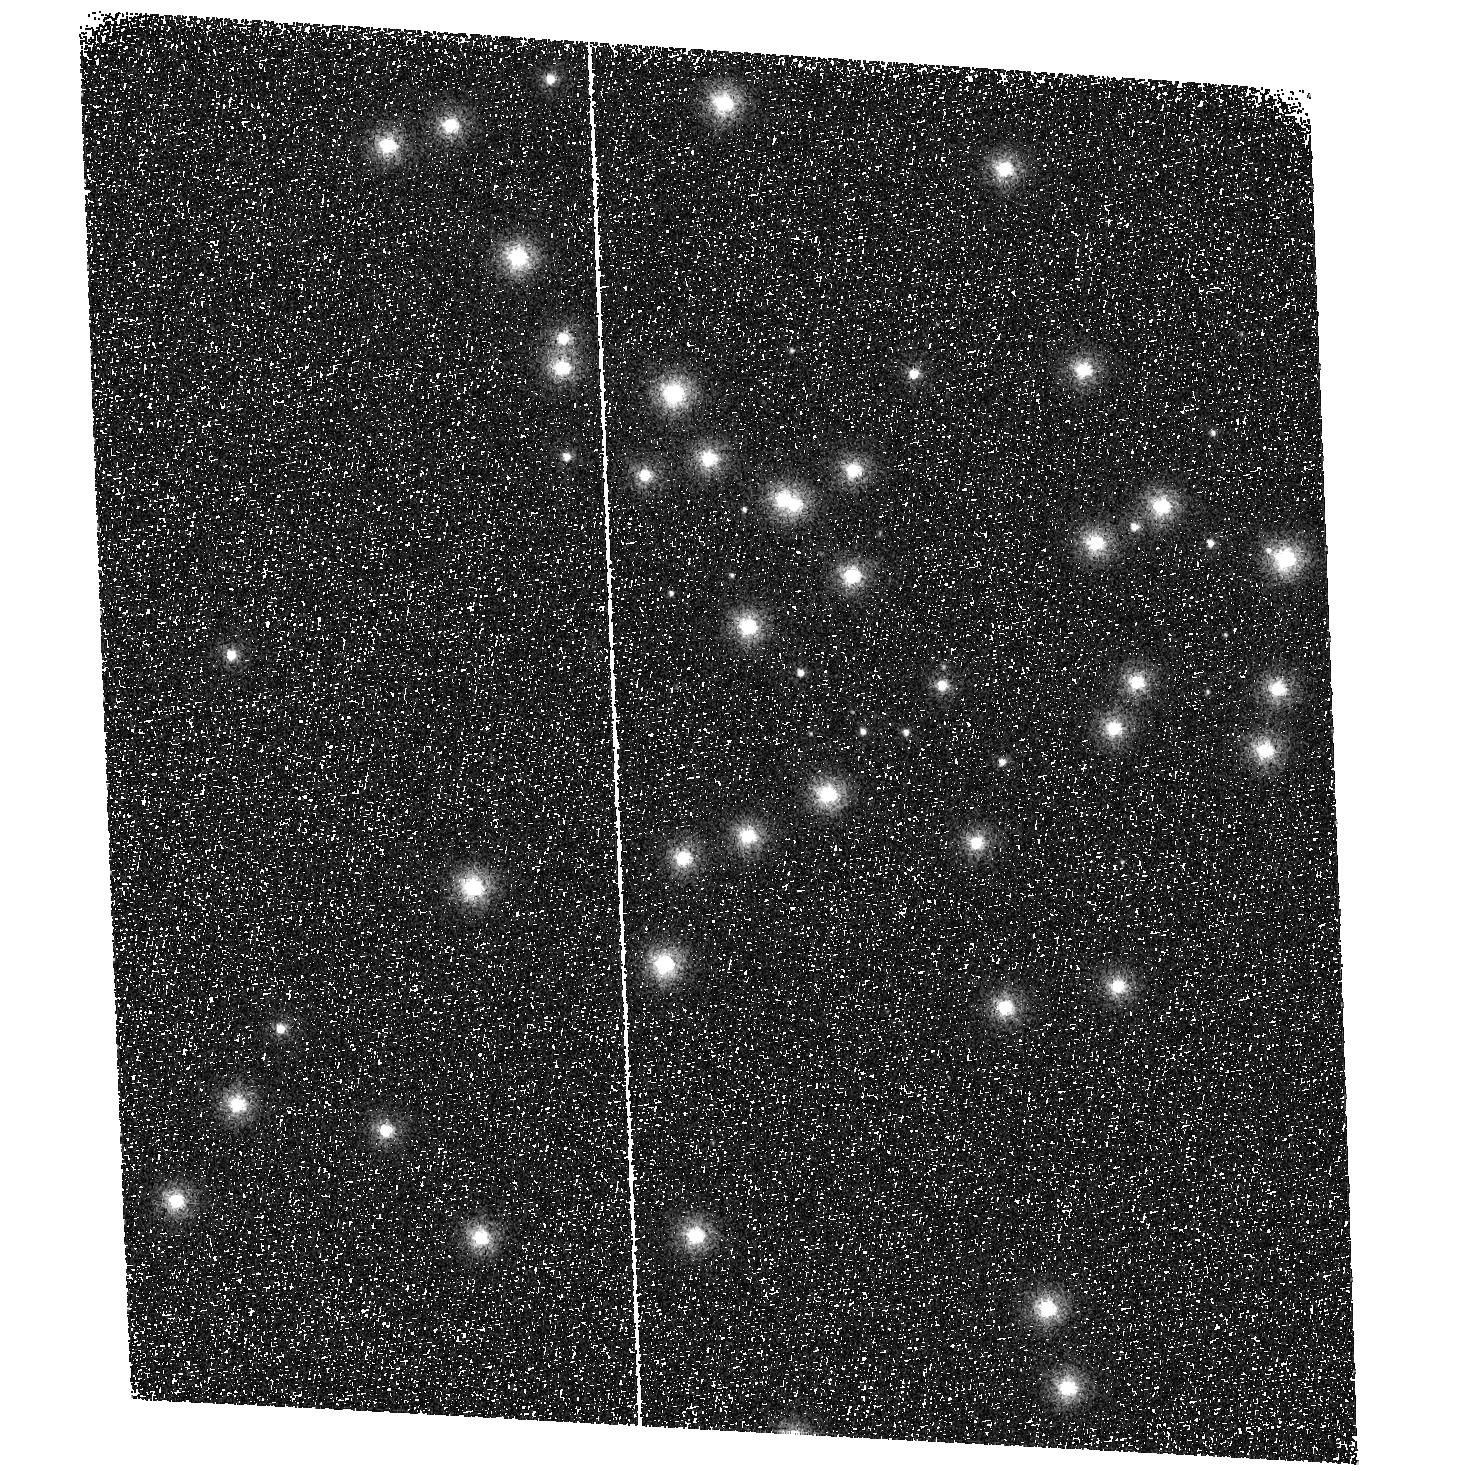
Target: NGC6681
Instrument: ACS/SBC
Filter: F115LP
Exposure: 2 min
Observation ID: hst_10373_a1_acs_sbc_f115lp_j95ua1

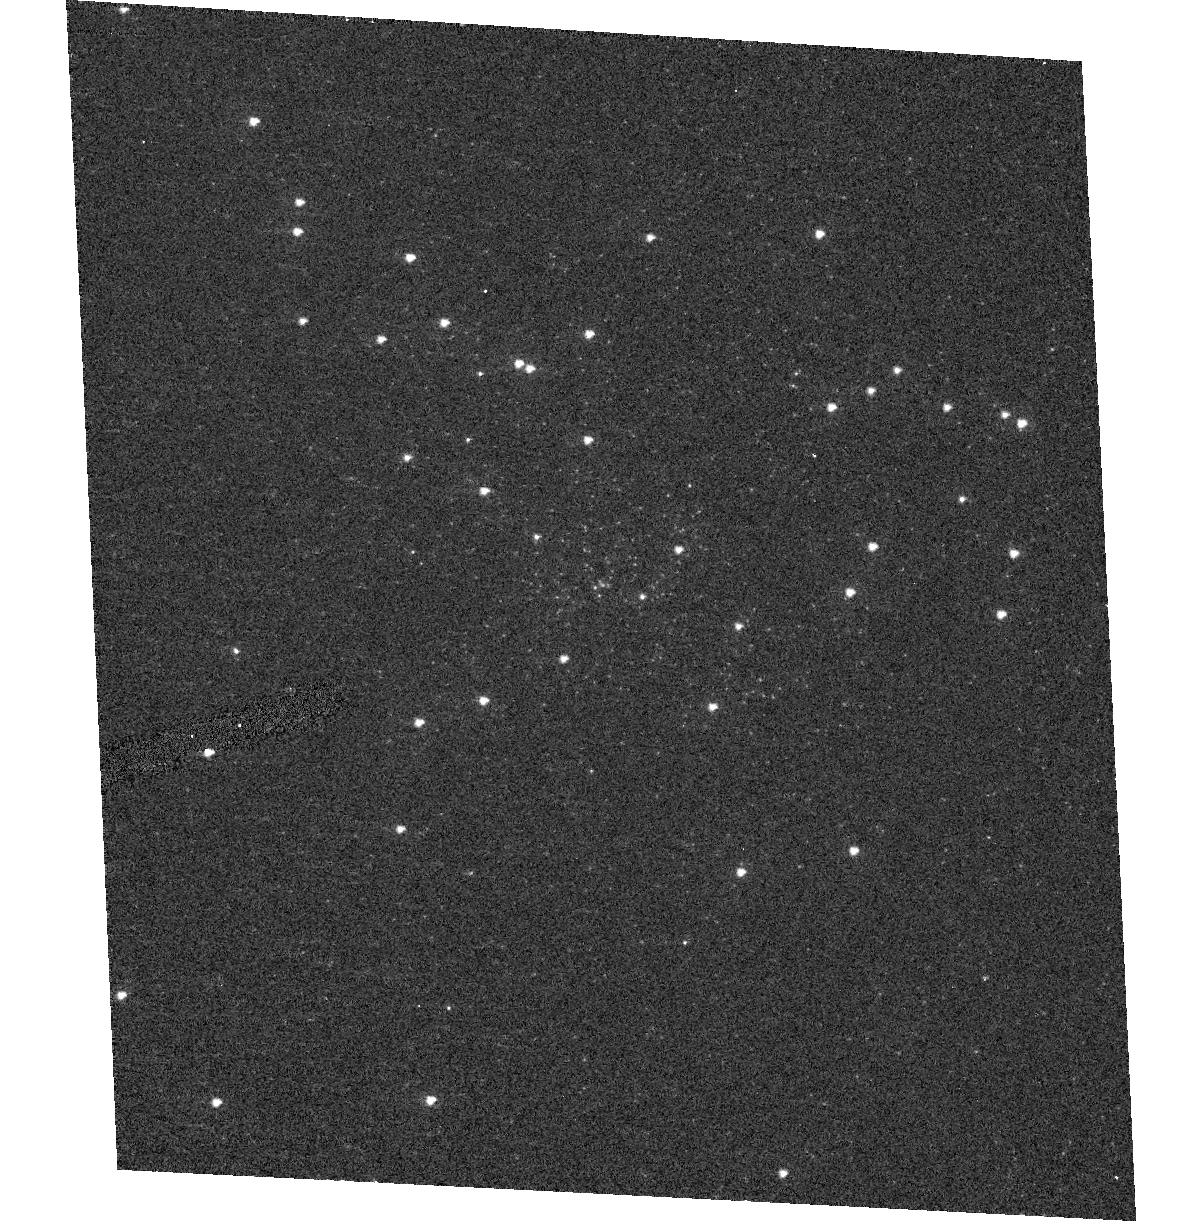
Target: NGC6681
Instrument: ACS/HRC
Filter: F220W
Exposure: 2 min
Observation ID: hst_10373_01_acs_hrc_f220w_j95u01

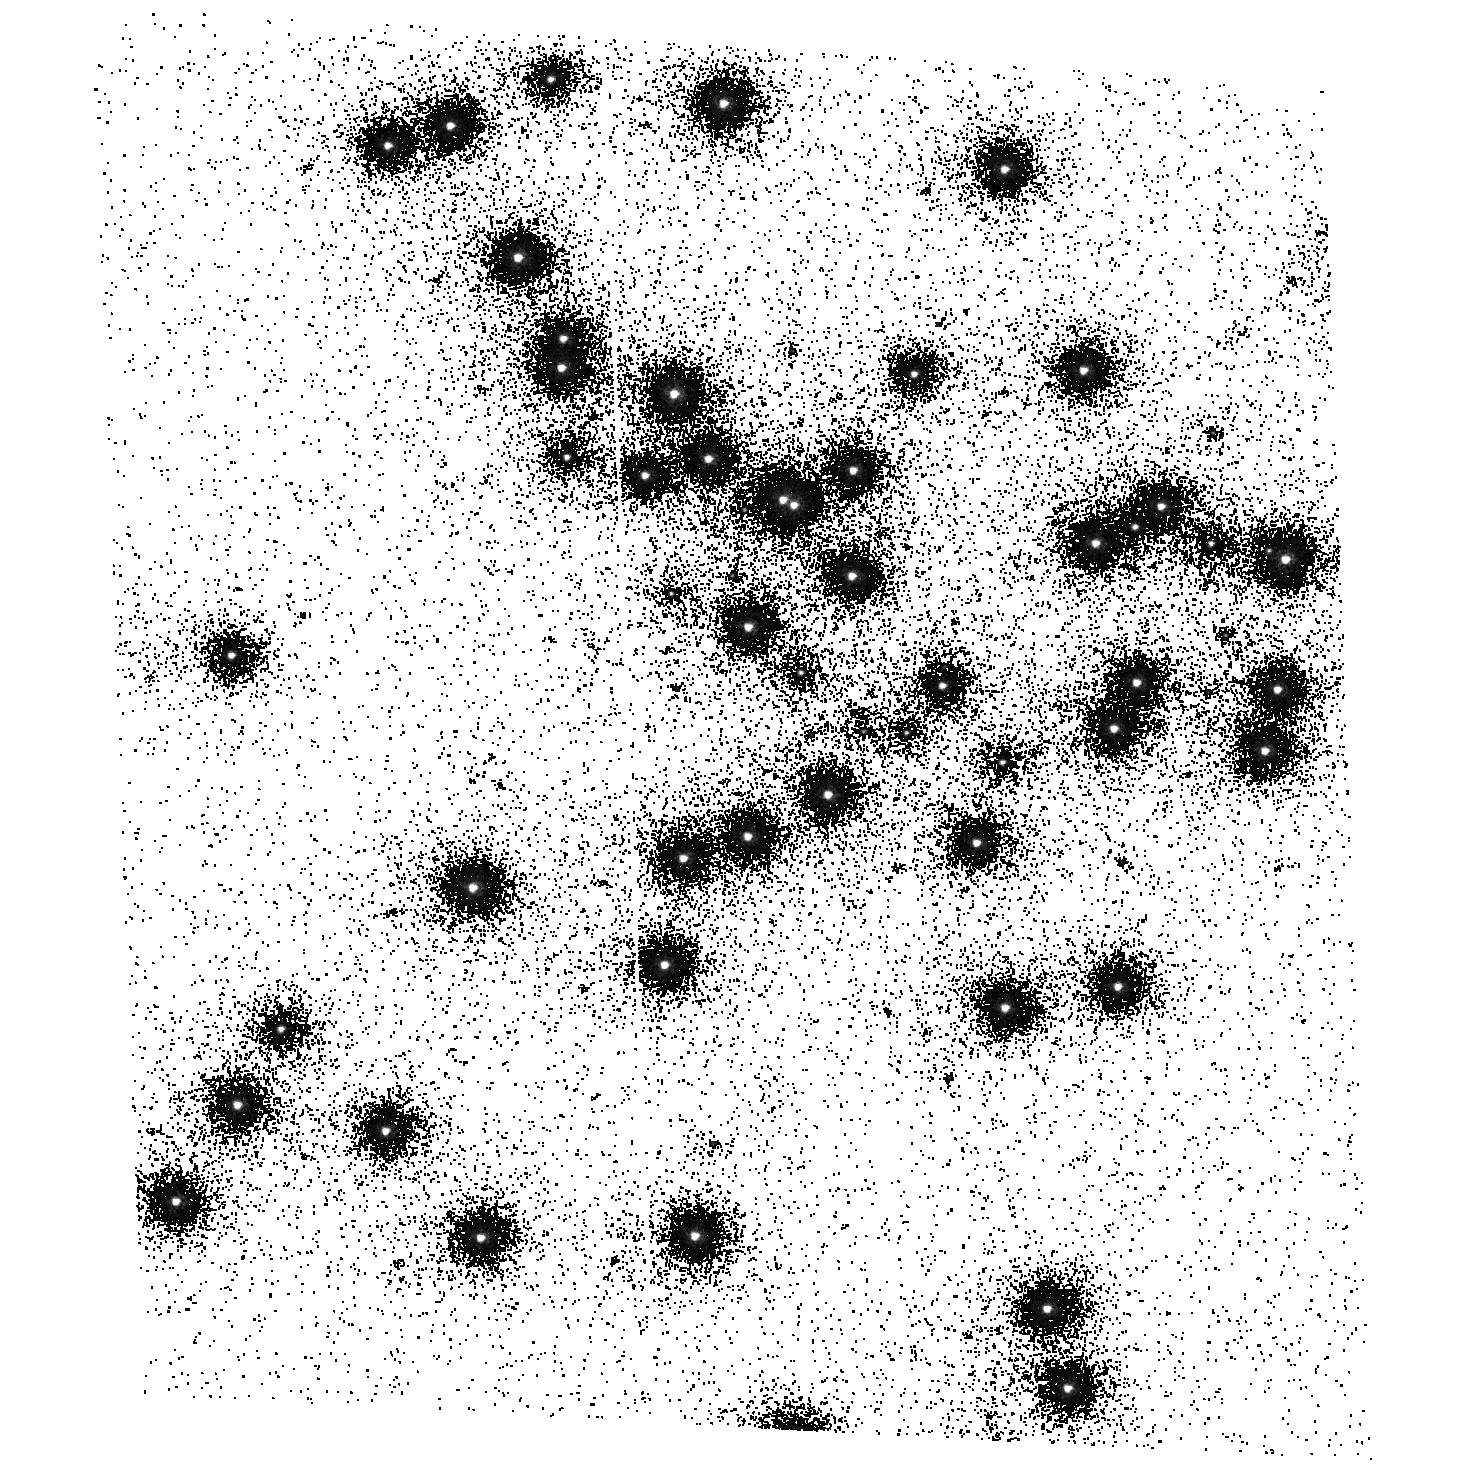
Target: NGC6681
Instrument: ACS/SBC
Filter: F150LP
Exposure: 3 min
Observation ID: hst_10373_a1_acs_sbc_f150lp_j95ua1

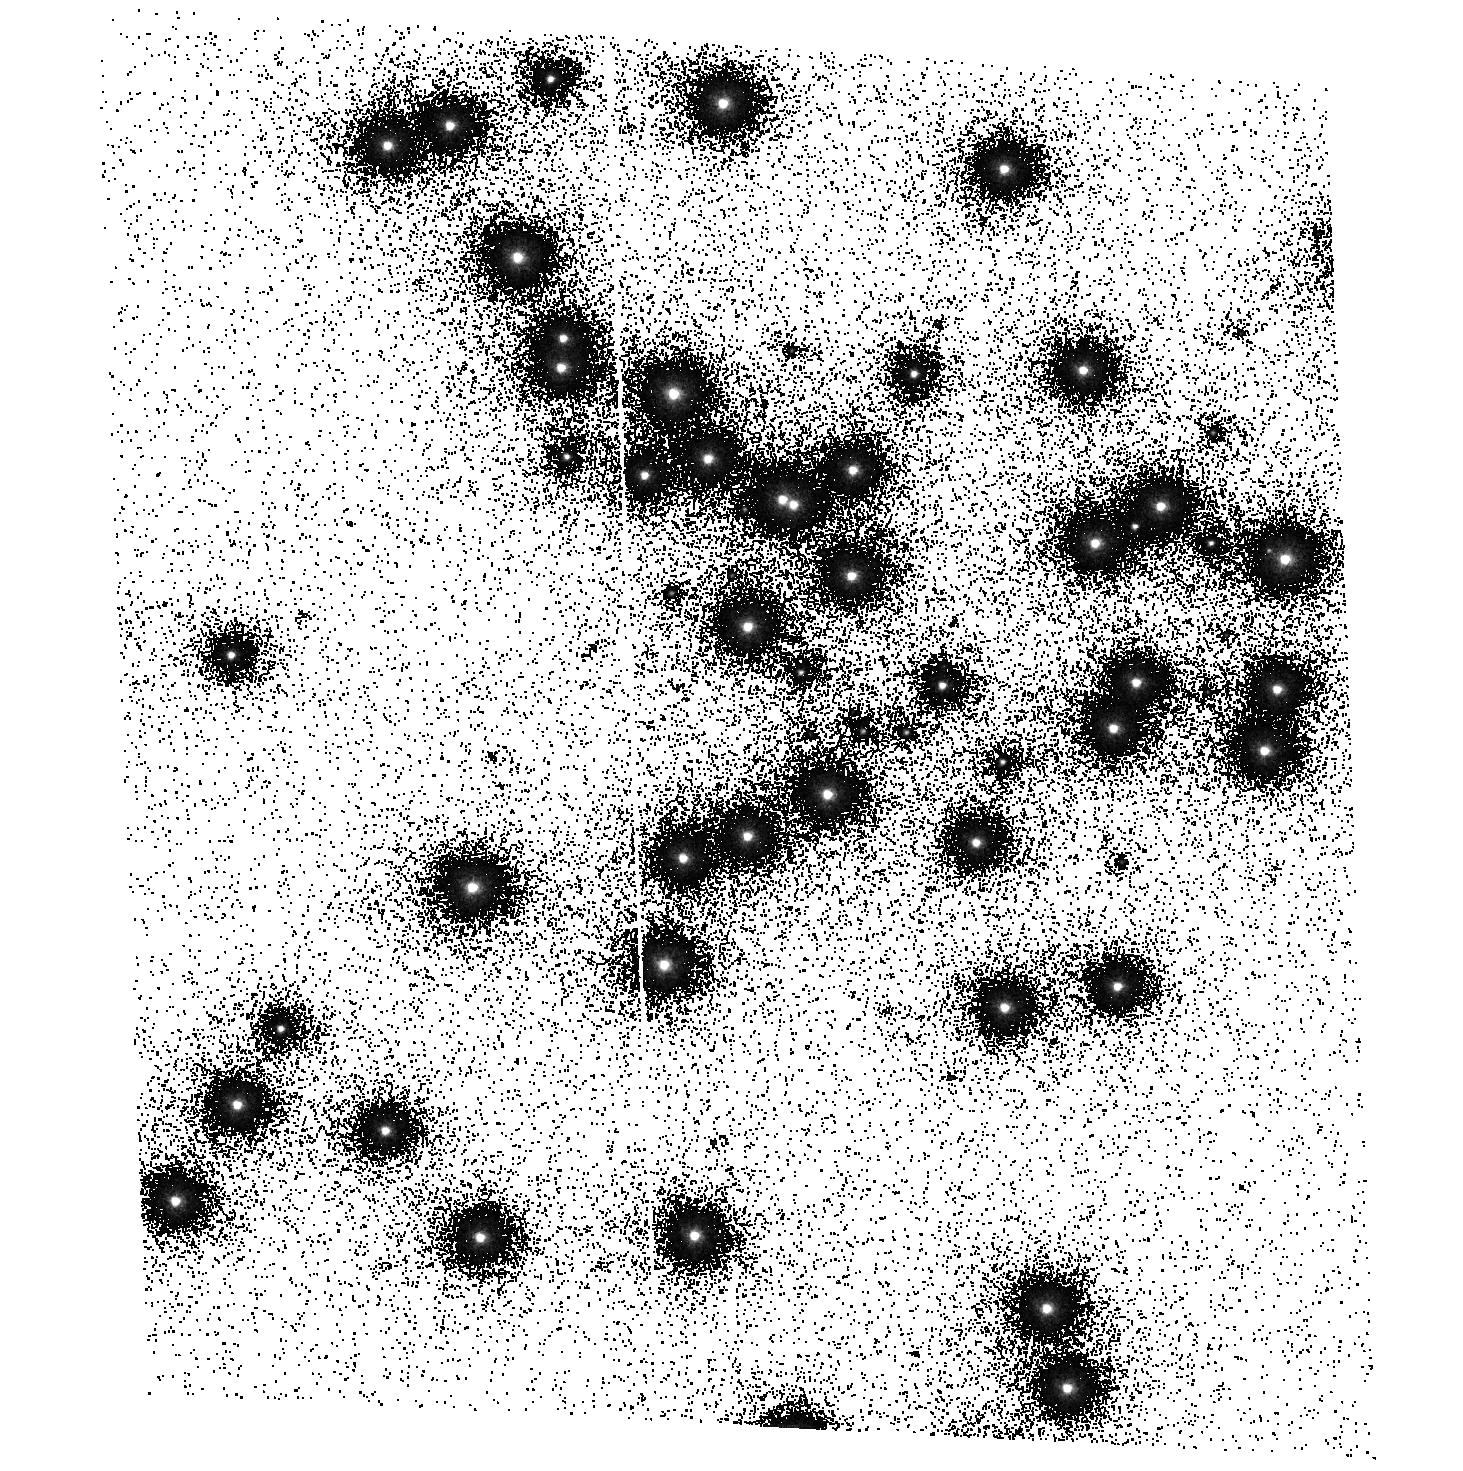
Target: NGC6681
Instrument: ACS/SBC
Filter: F125LP
Exposure: 2 min
Observation ID: hst_10373_a1_acs_sbc_f125lp_j95ua1

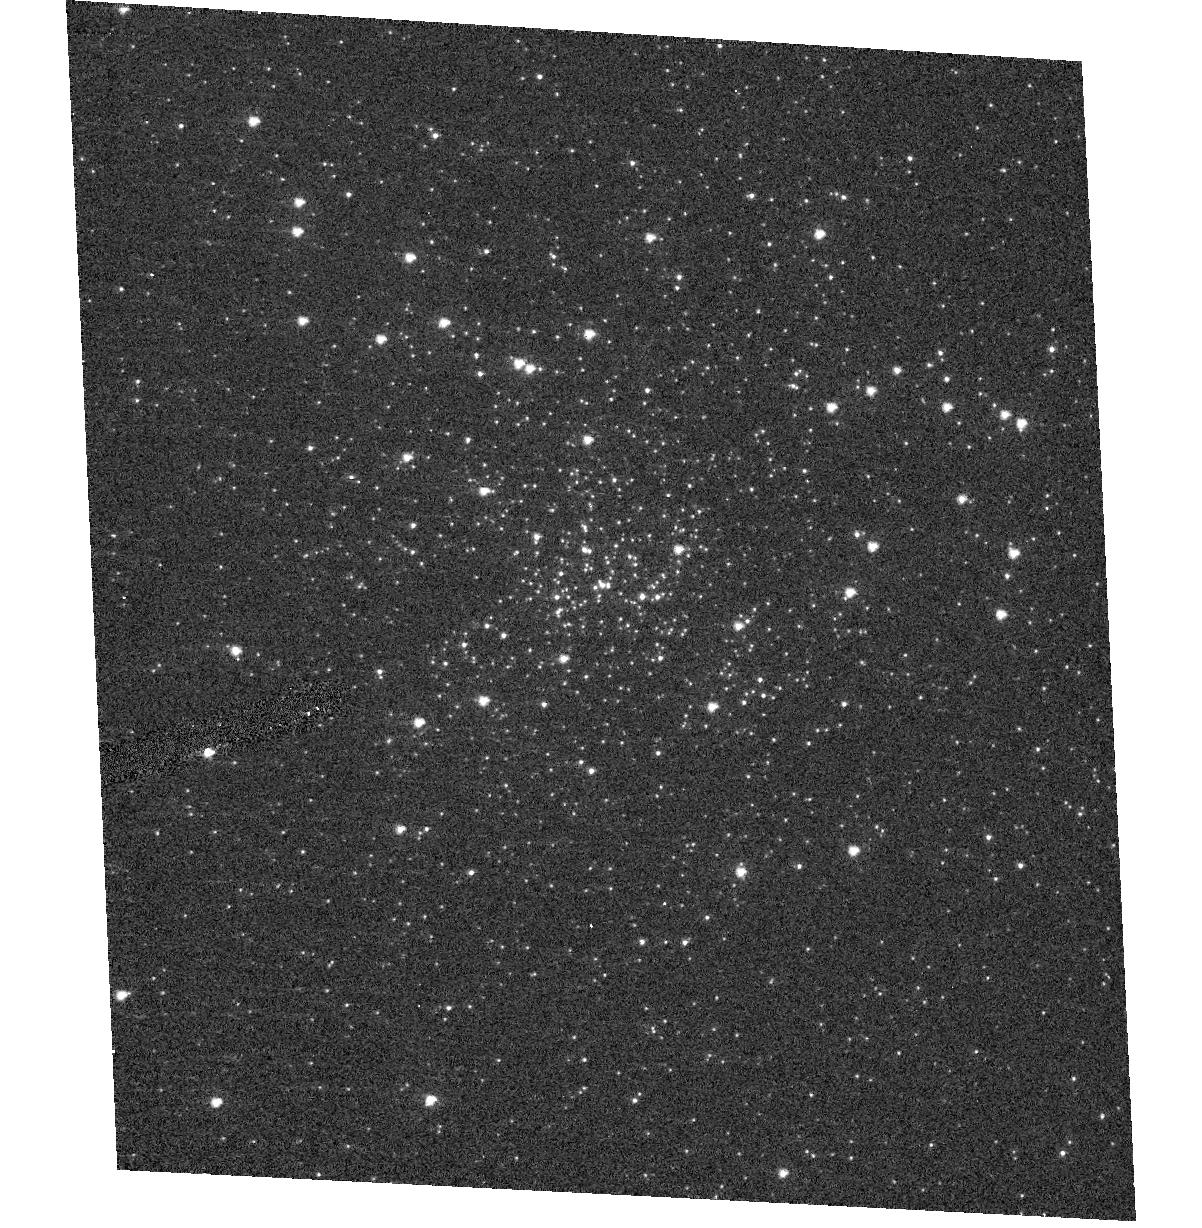
Target: NGC6681
Instrument: ACS/HRC
Filter: F250W
Exposure: 2 min
Observation ID: hst_10373_01_acs_hrc_f250w_j95u01

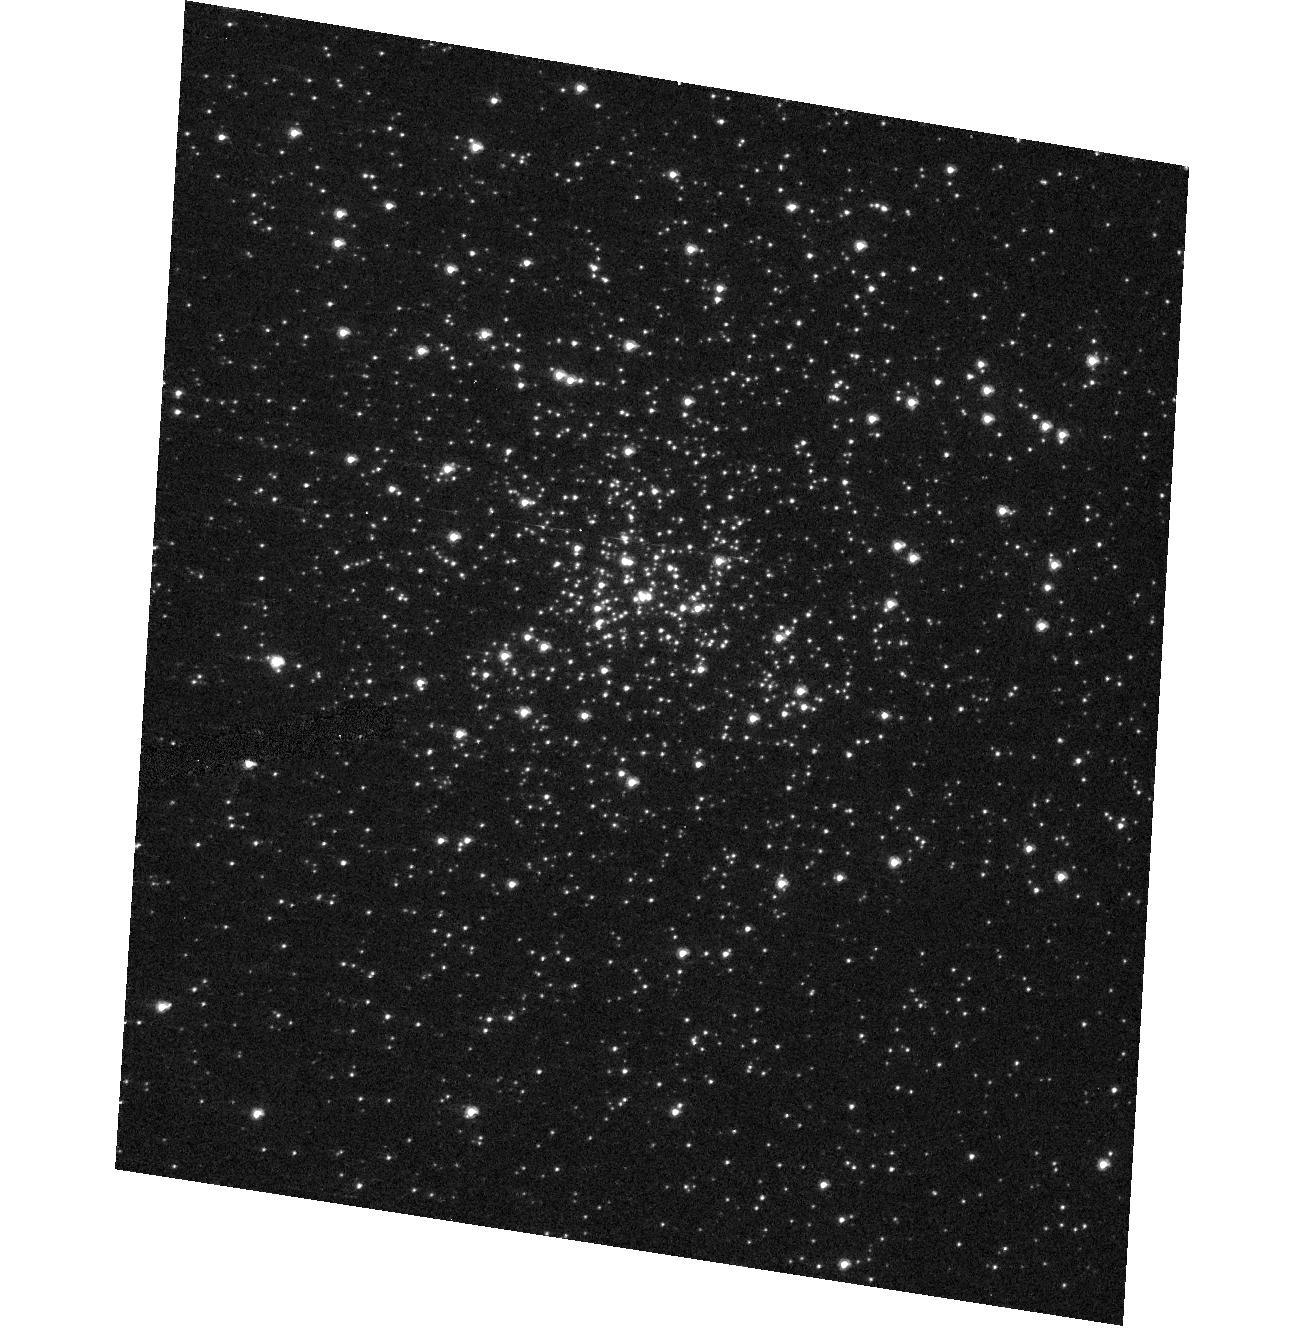
Target: NGC6681
Instrument: ACS/HRC
Filter: F330W
Exposure: 2 min
Observation ID: hst_10373_02_acs_hrc_f330w_j95u02

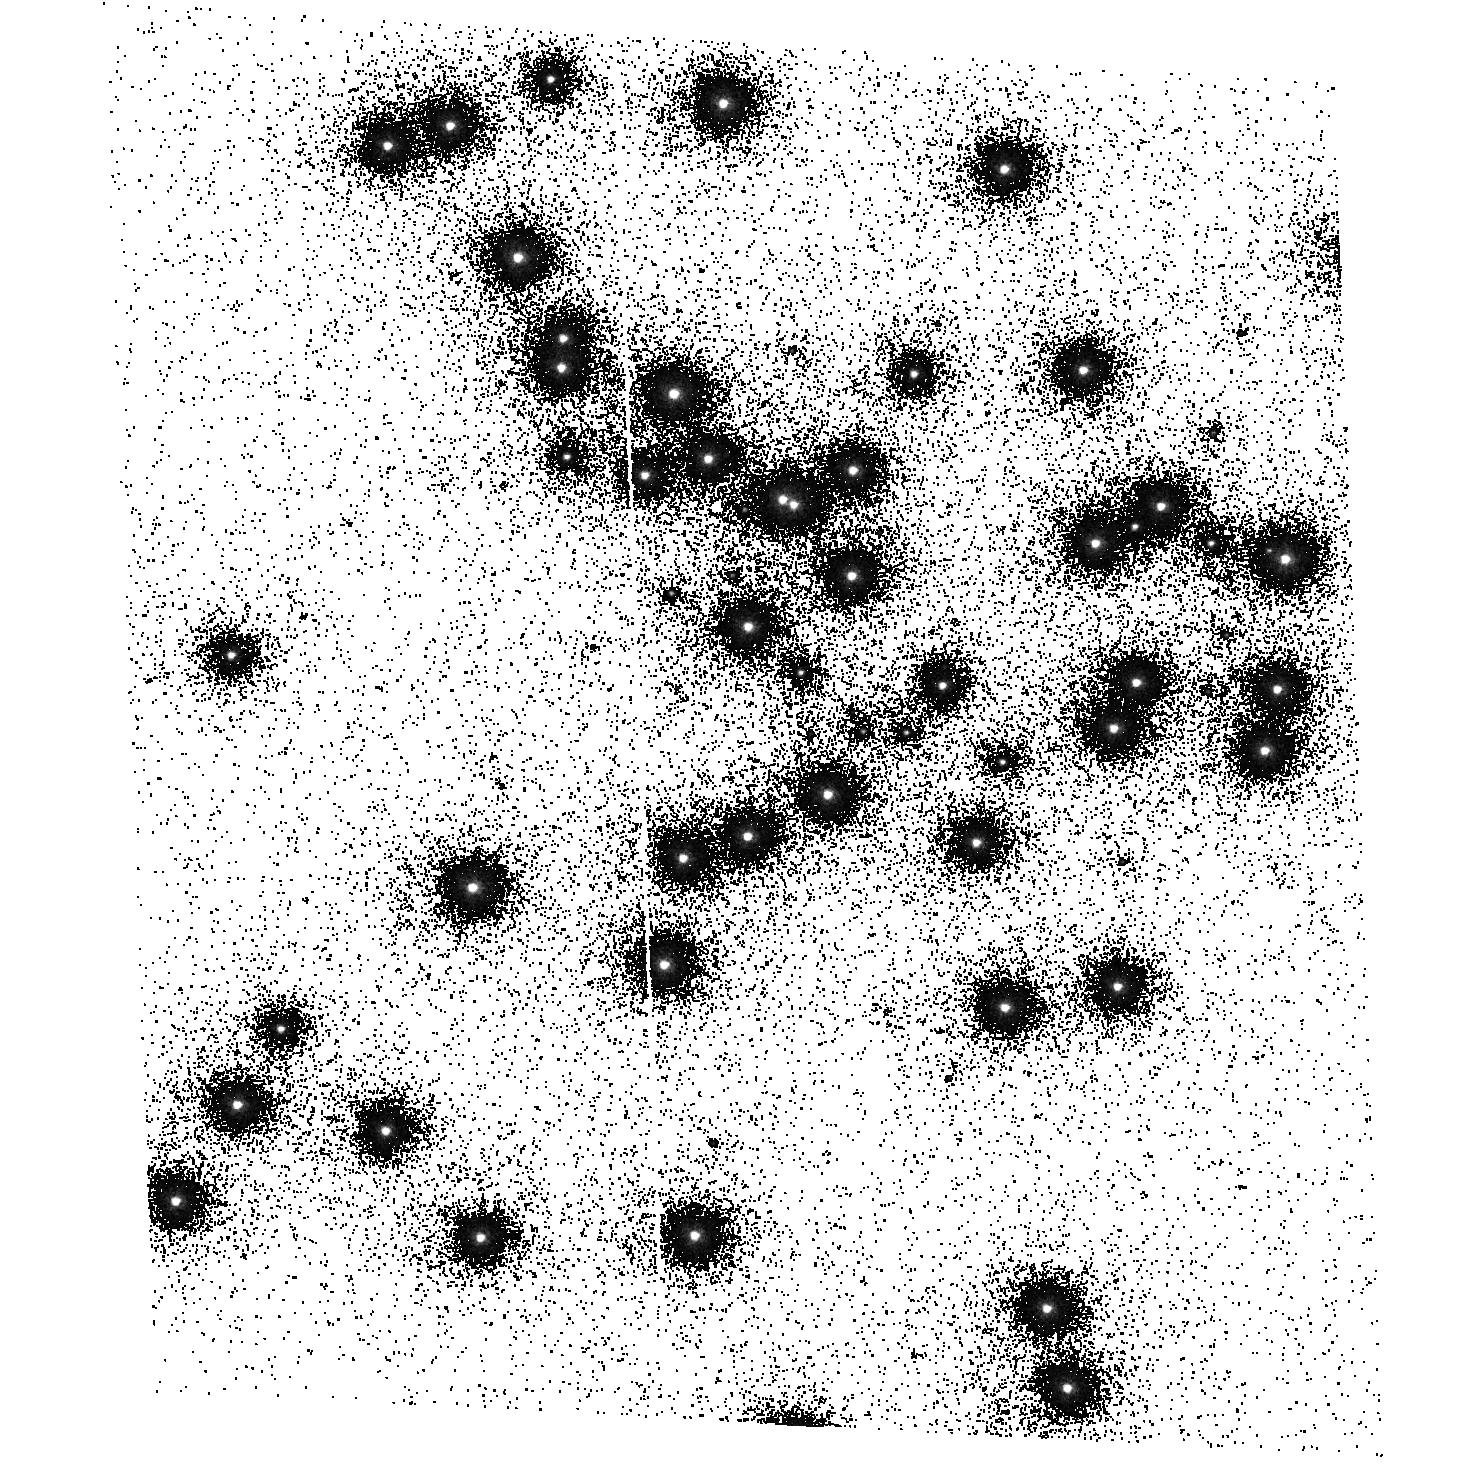
Target: NGC6681
Instrument: ACS/SBC
Filter: F140LP
Exposure: 2 min
Observation ID: hst_10373_a1_acs_sbc_f140lp_j95ua1

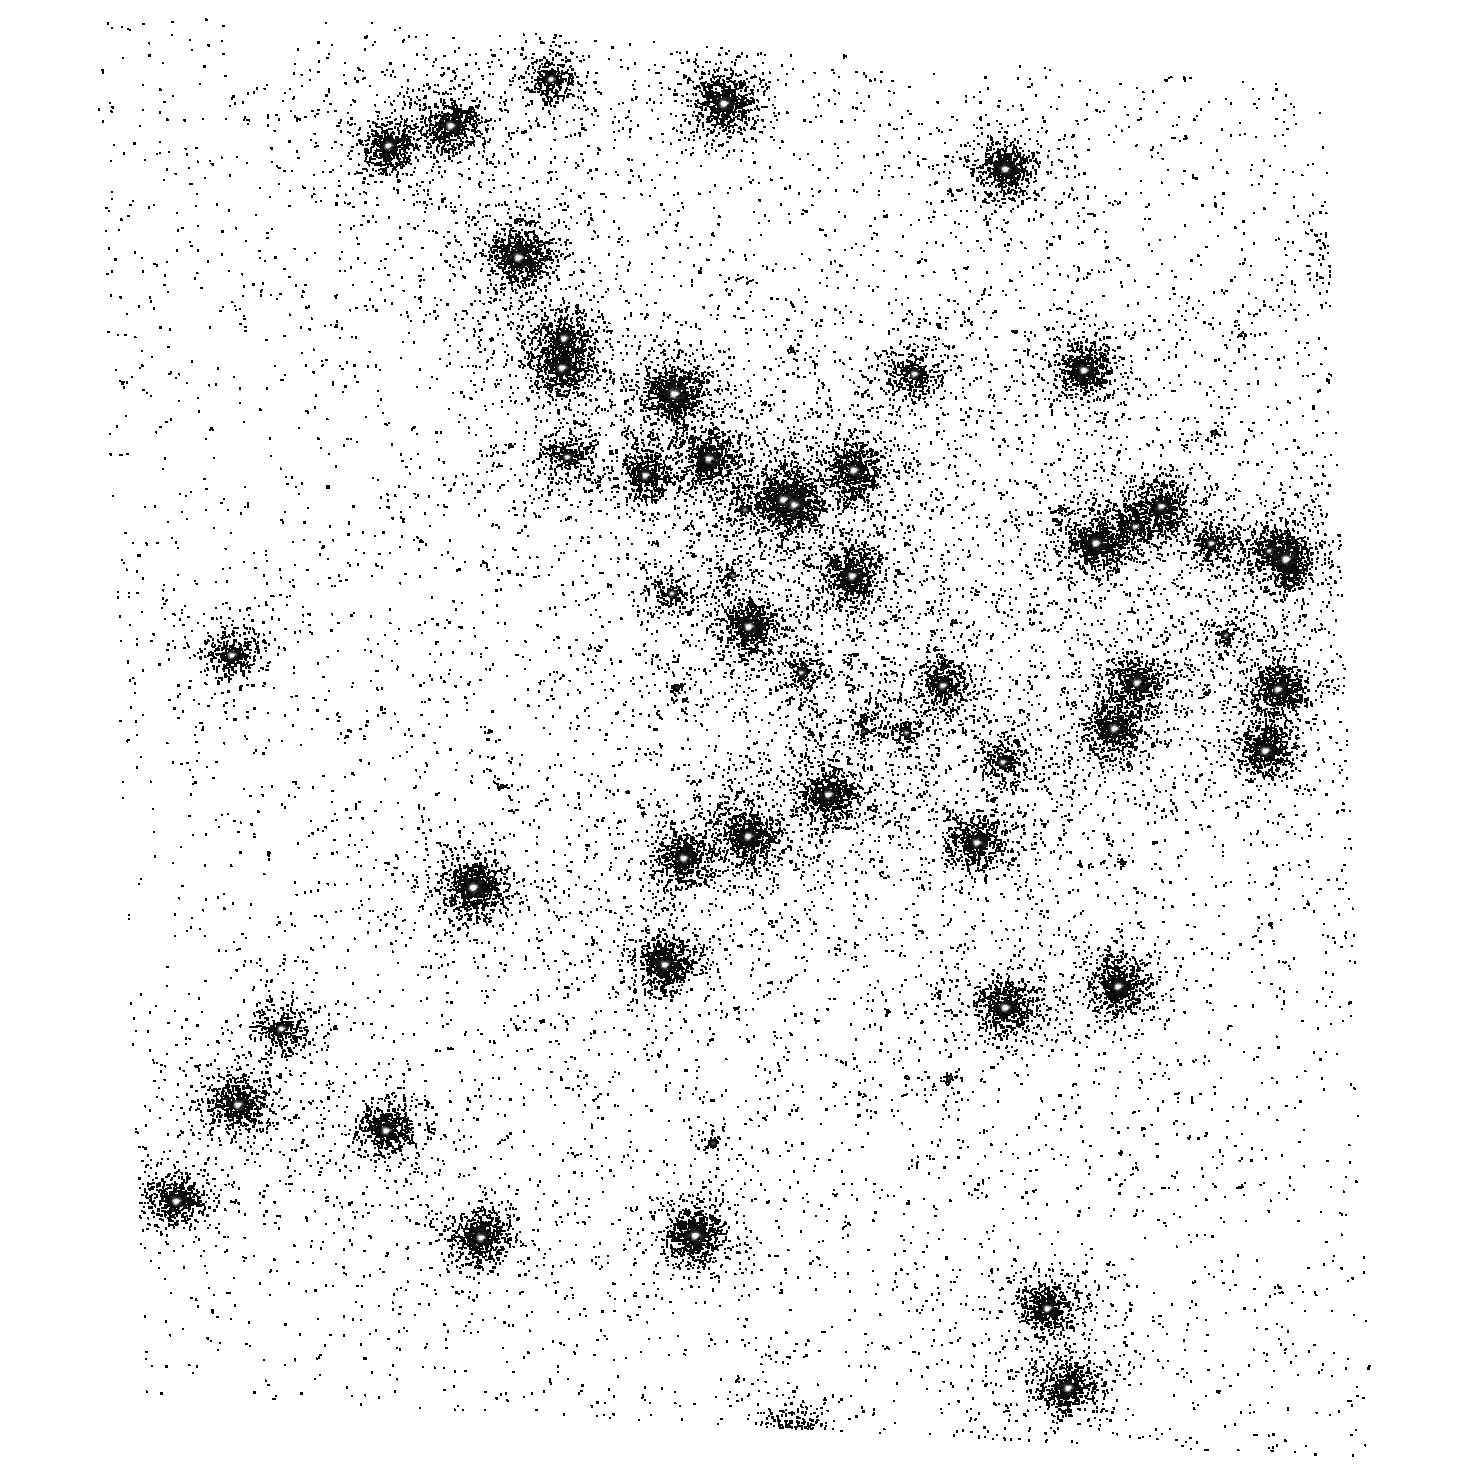
Target: NGC6681
Instrument: ACS/SBC
Filter: F165LP
Exposure: 4 min
Observation ID: hst_10373_a1_acs_sbc_f165lp_j95ua1

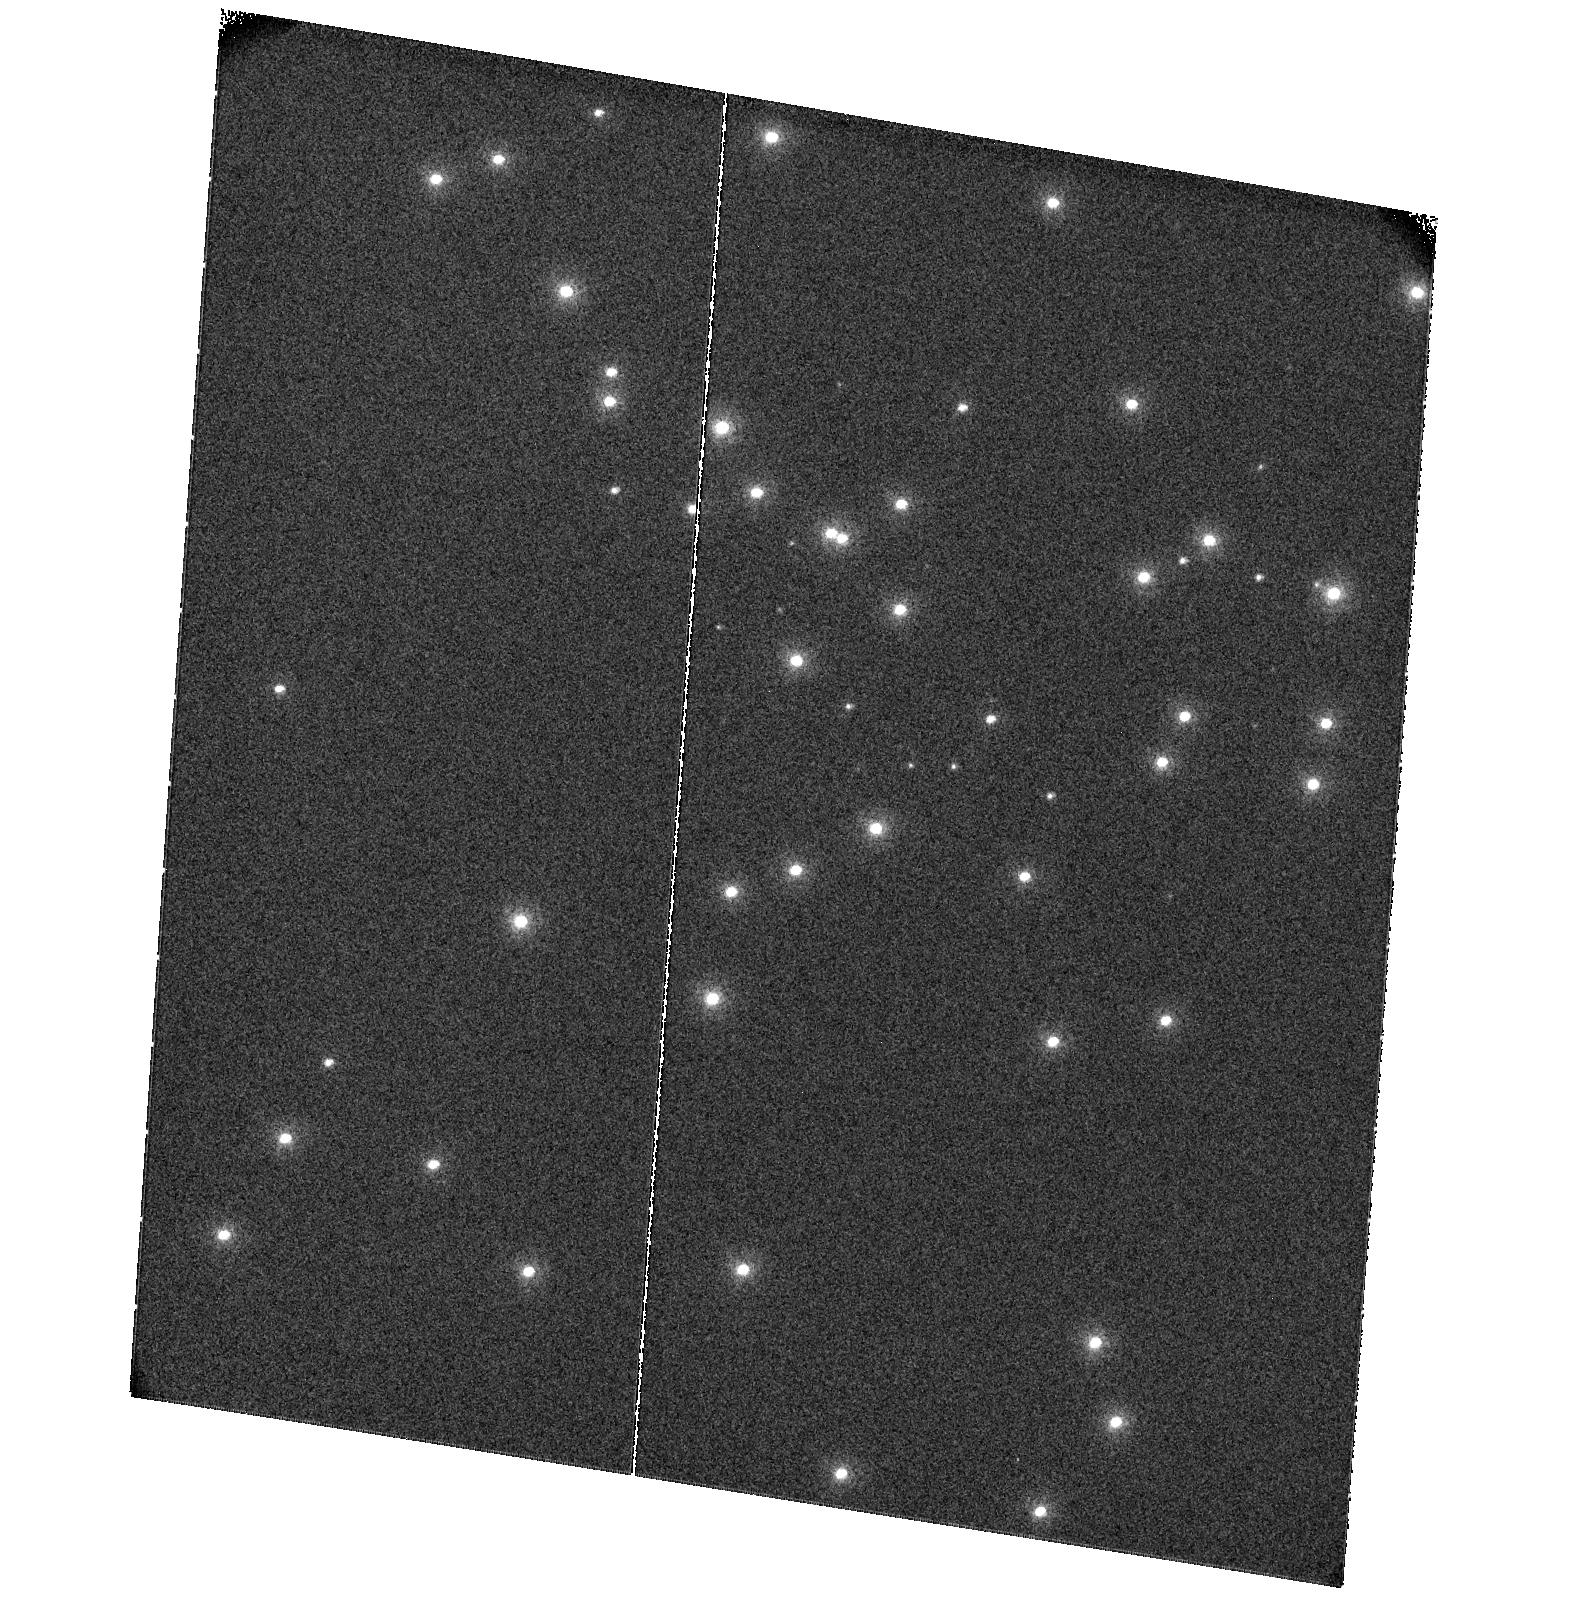
Target: NGC6681
Instrument: ACS/SBC
Filter: F115LP
Exposure: 2 min
Observation ID: hst_10373_a2_acs_sbc_f115lp_j95ua2

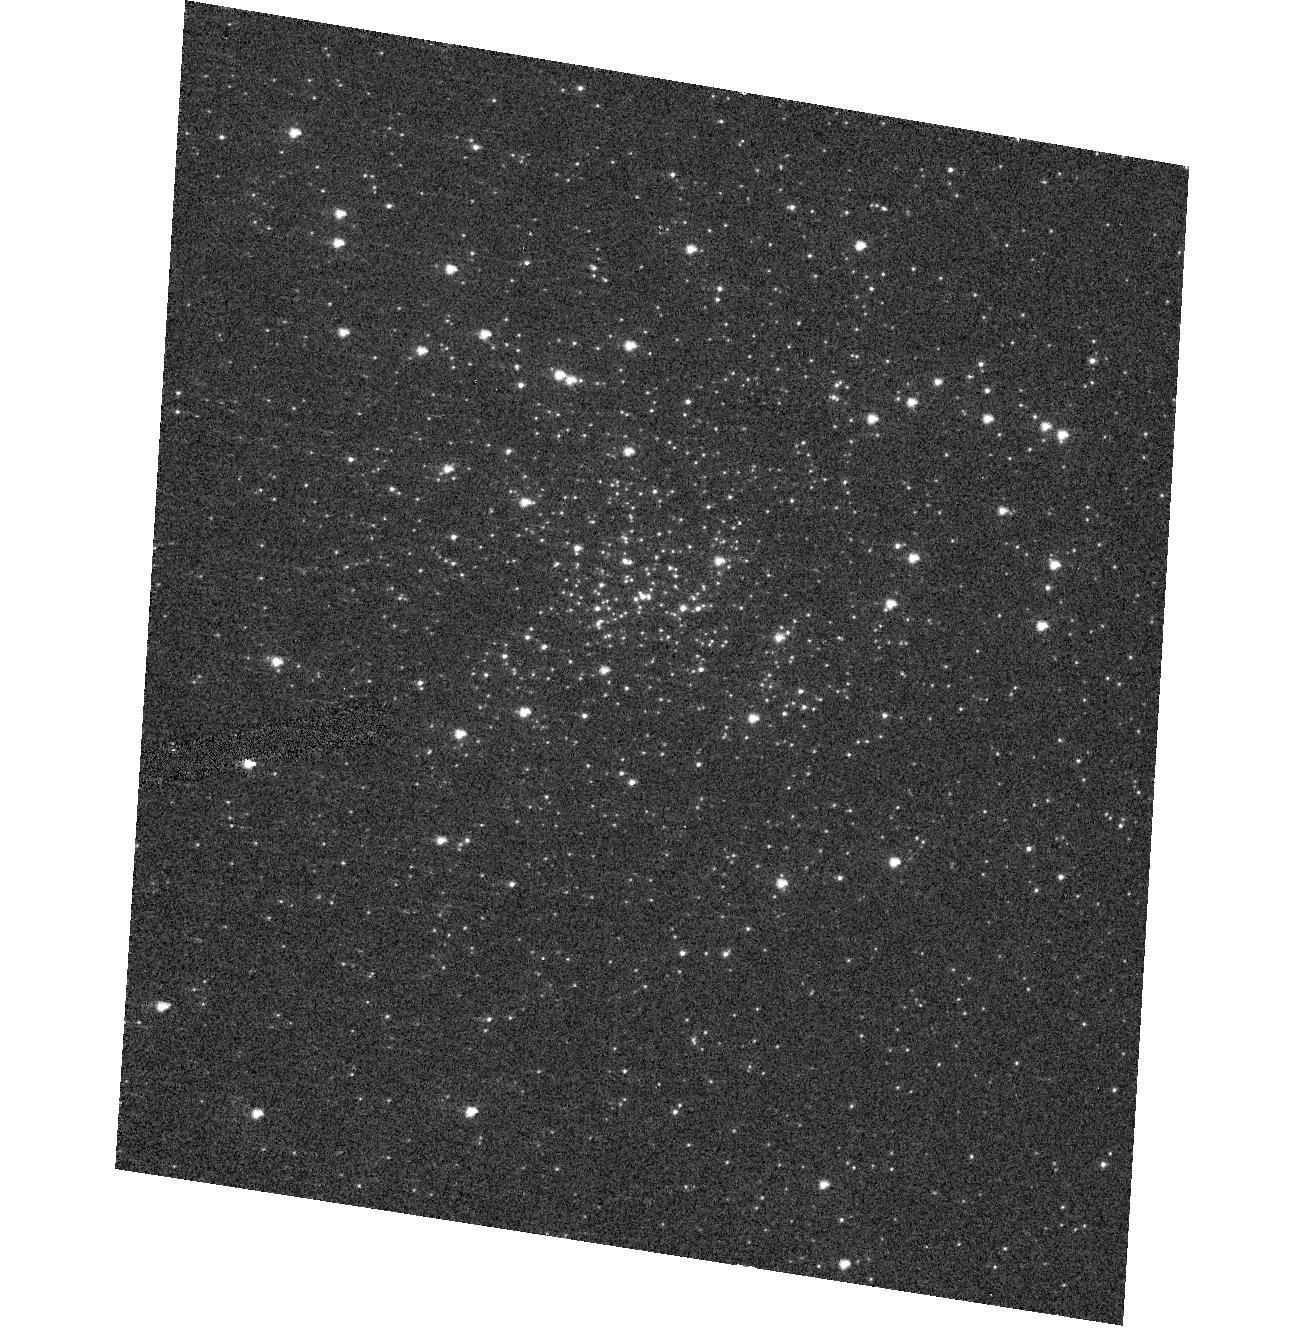
Target: NGC6681
Instrument: ACS/HRC
Filter: F250W
Exposure: 2 min
Observation ID: hst_10373_02_acs_hrc_f250w_j95u02

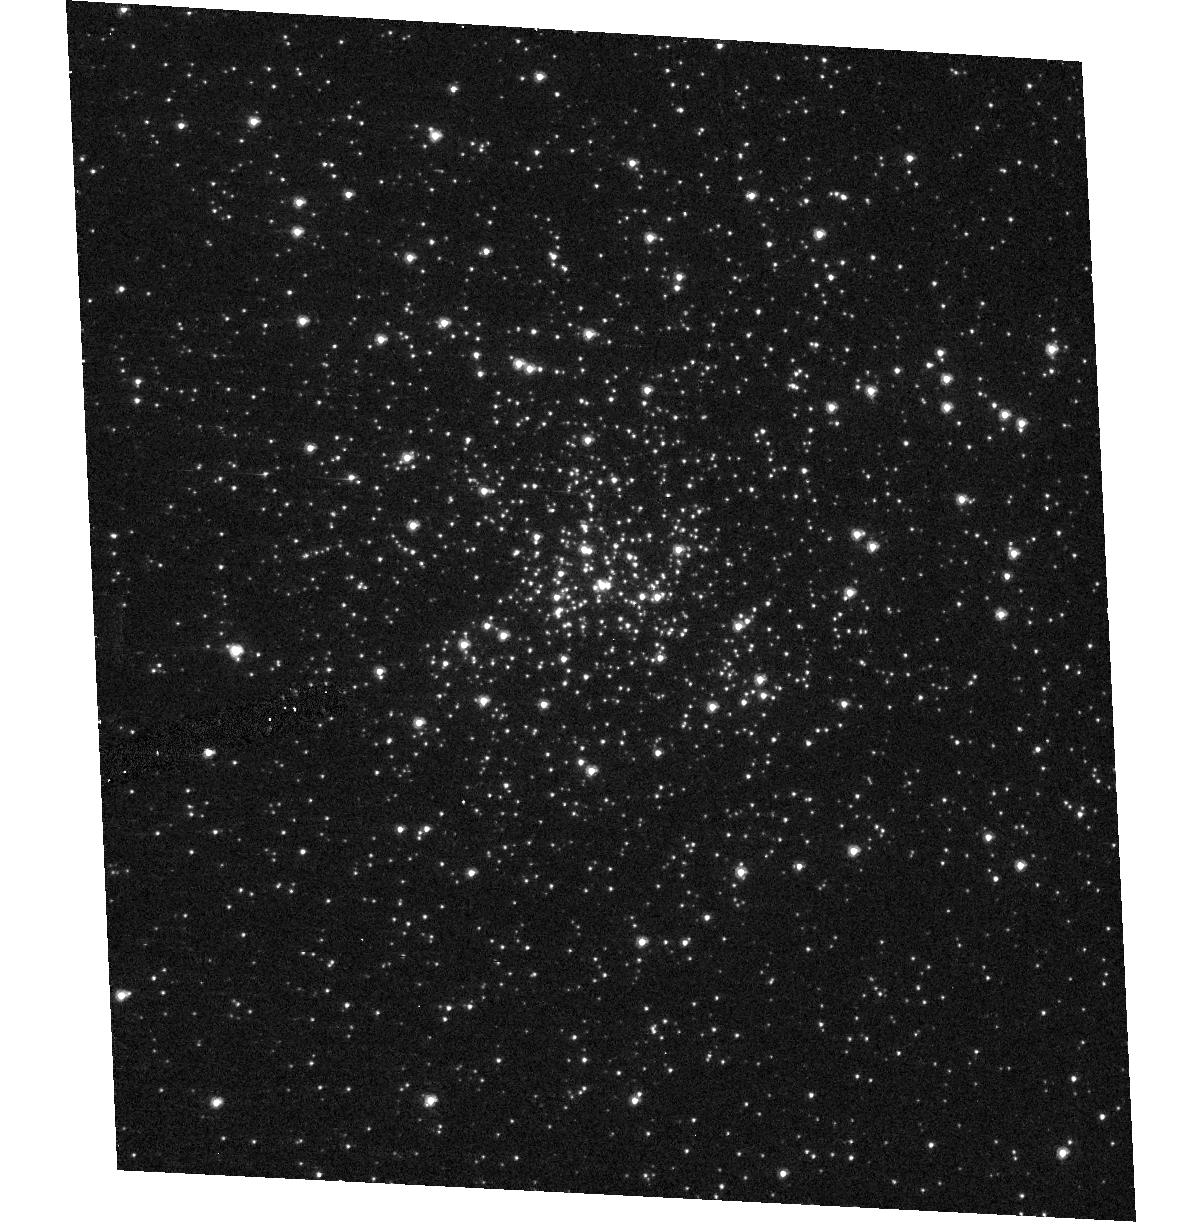
Target: NGC6681
Instrument: ACS/HRC
Filter: F330W
Exposure: 2 min
Observation ID: hst_10373_01_acs_hrc_f330w_j95u01

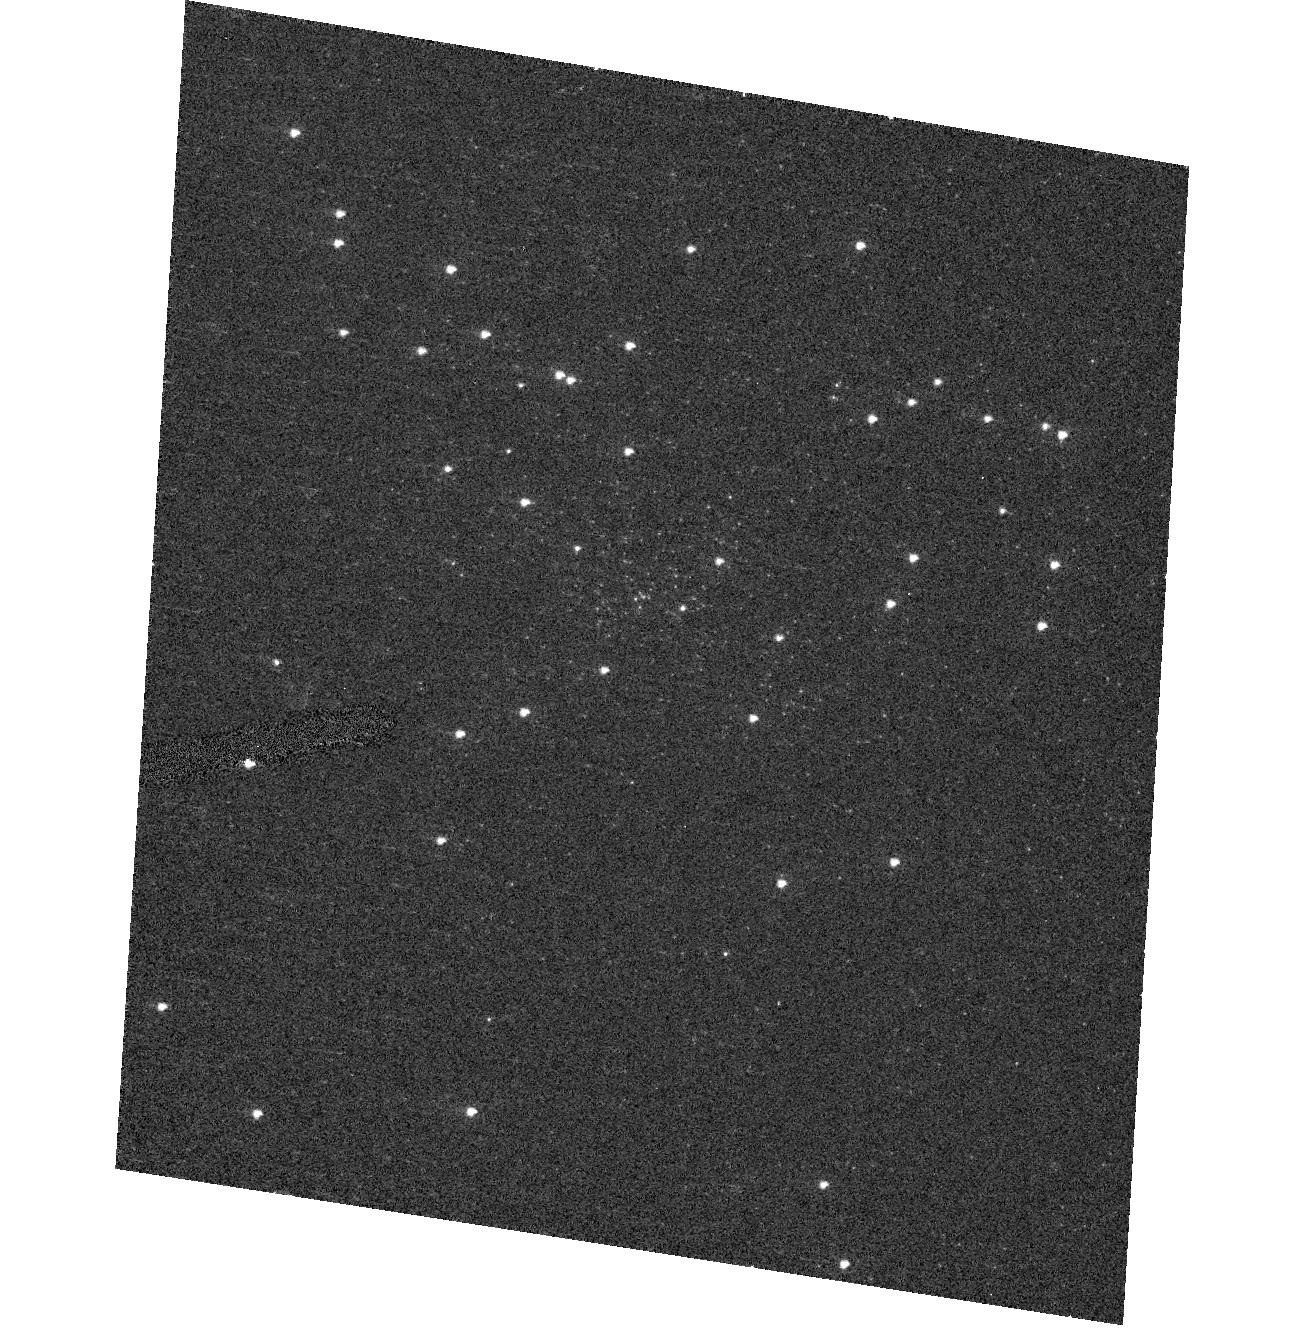
Target: NGC6681
Instrument: ACS/HRC
Filter: F220W
Exposure: 2 min
Observation ID: hst_10373_02_acs_hrc_f220w_j95u02

ACS UV Calibration Monitor and SBC Dark Current (PI: Giavalisco, Mauro)

A standard star field (NGC6681) is observed twice during cycle 13, alternating between after and before annealing operations, through all the ACS broad band UV filters. NGC6681 hosts several UV spectro - photometric standard stars for which accurate spectra have been (and will continue to be) measured with STIS. Four SBC dark current exposures taken as the last exposure of each SBC sequence.